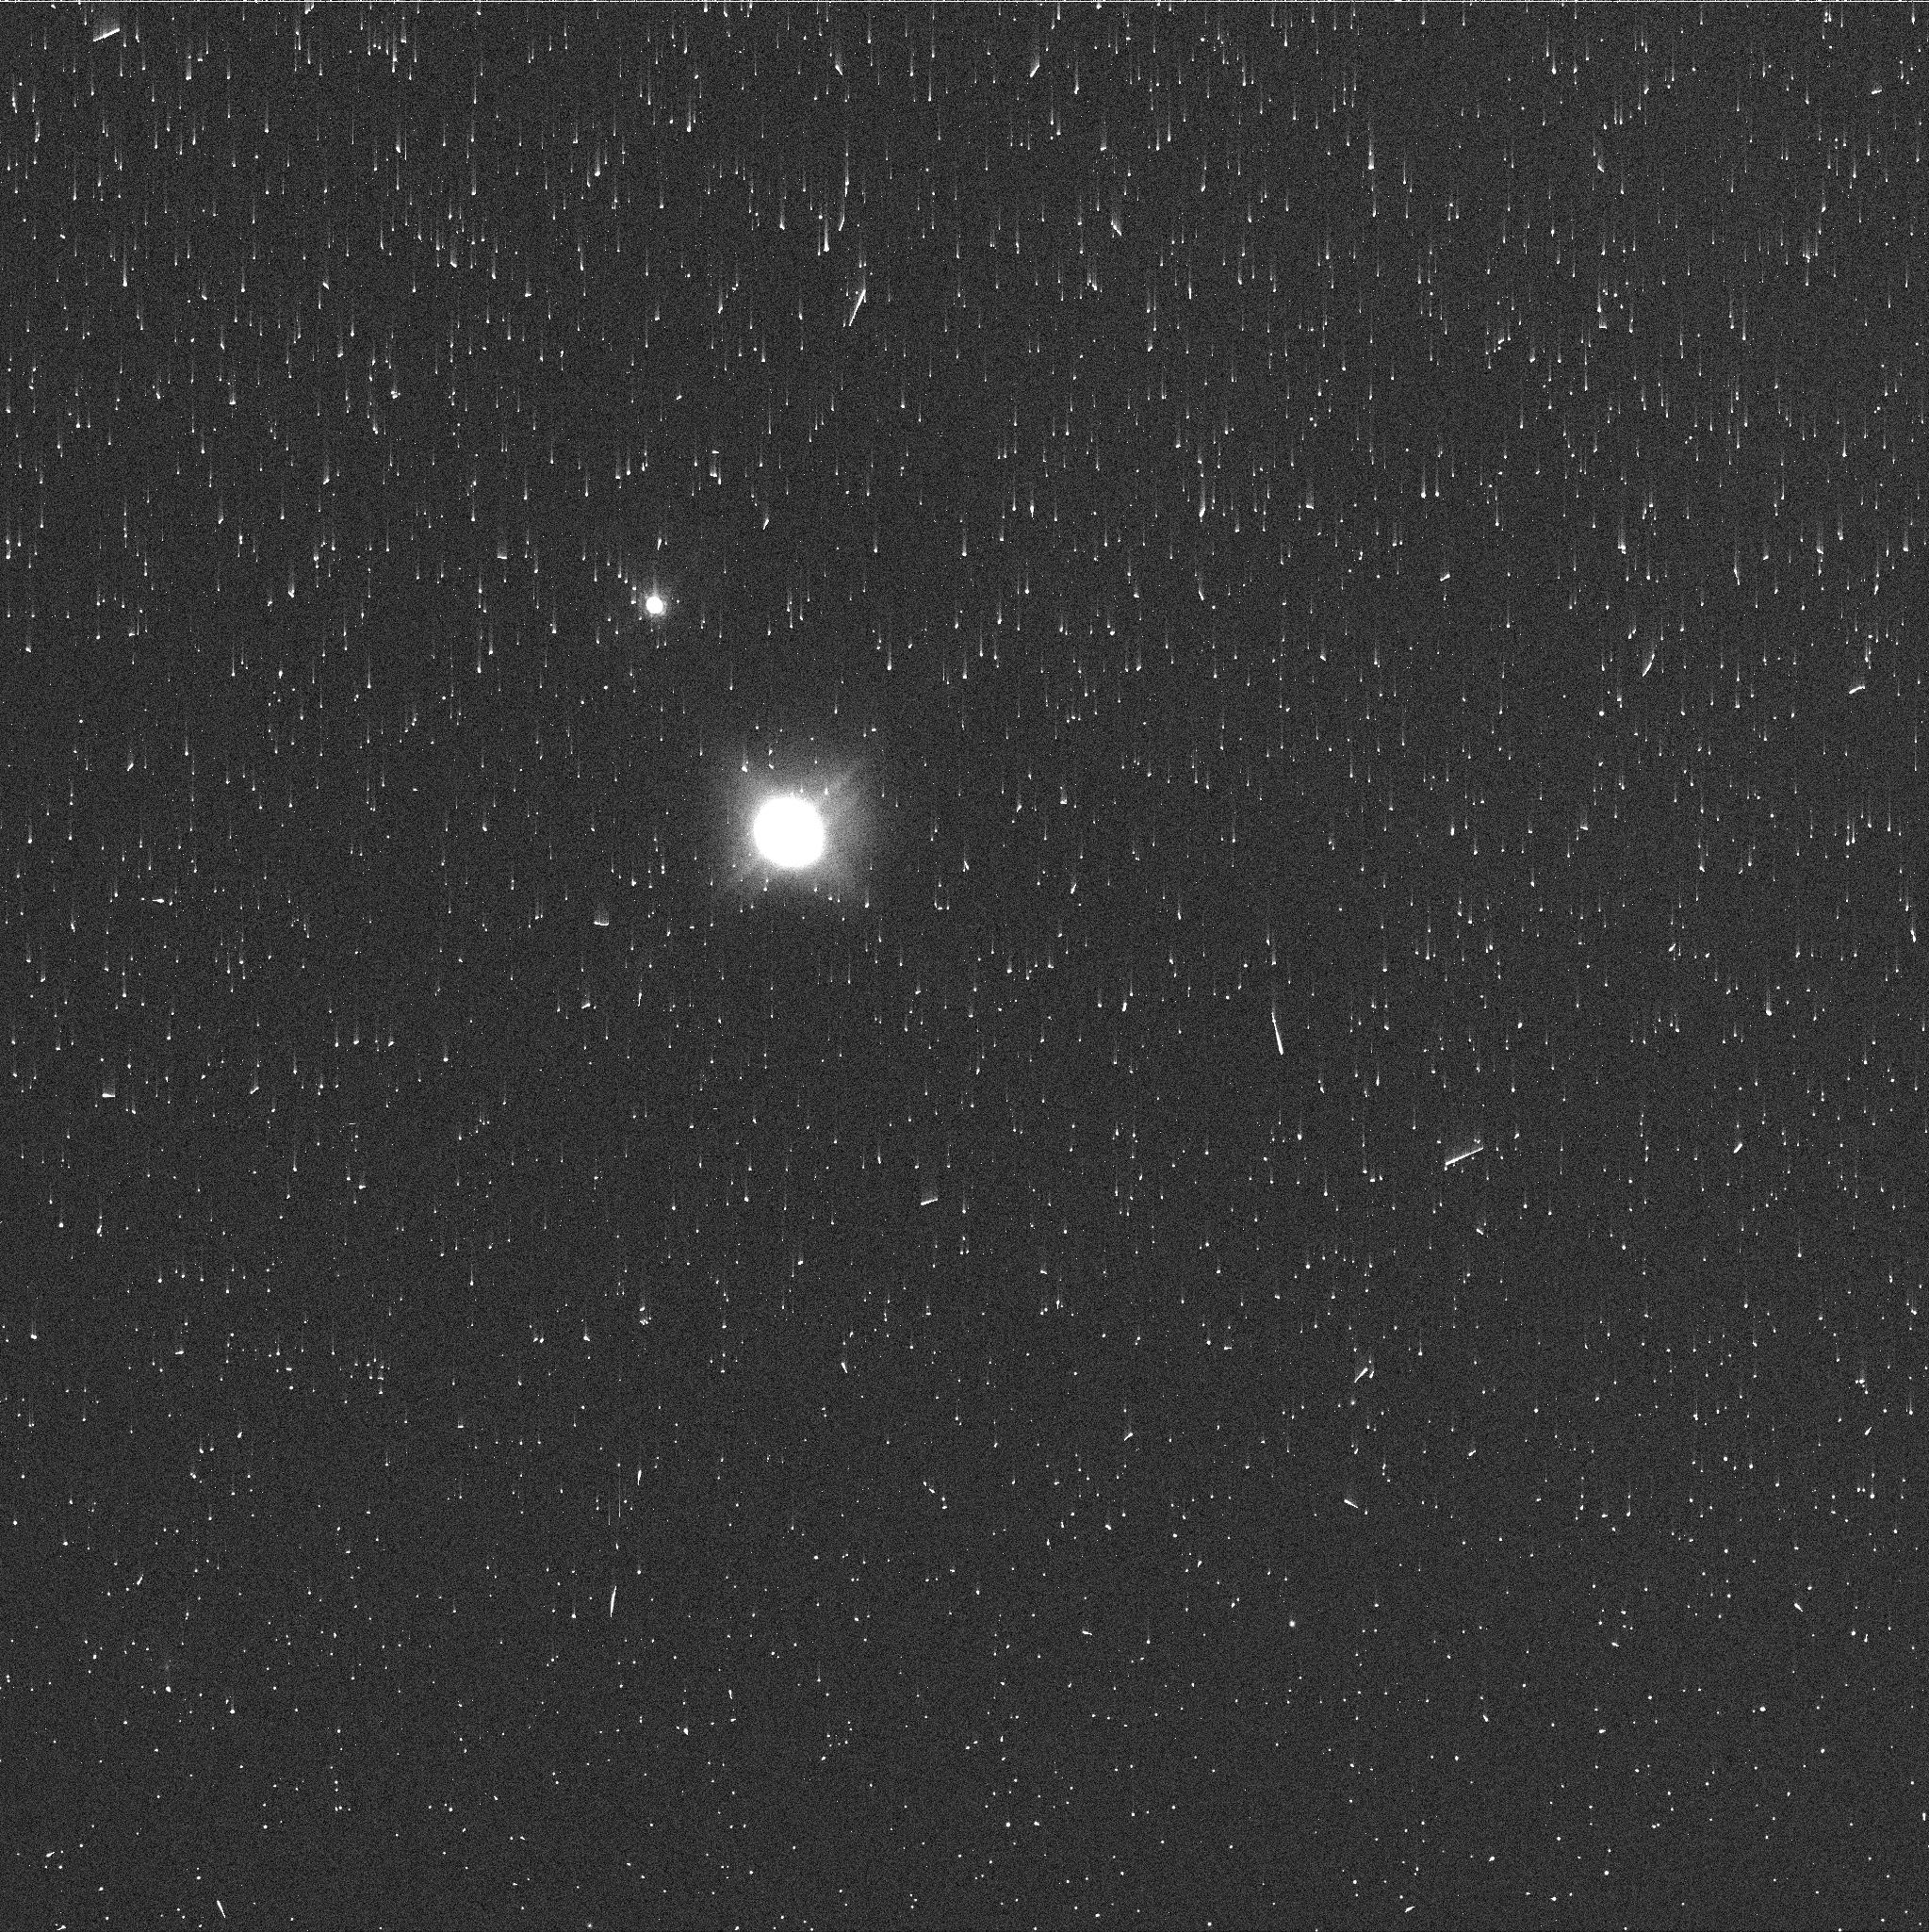
Target: NEPTUNE-SDS-2015
Instrument: WFC3/UVIS
Filter: FQ727N
Exposure: 2 min
Observation ID: id3z03axq

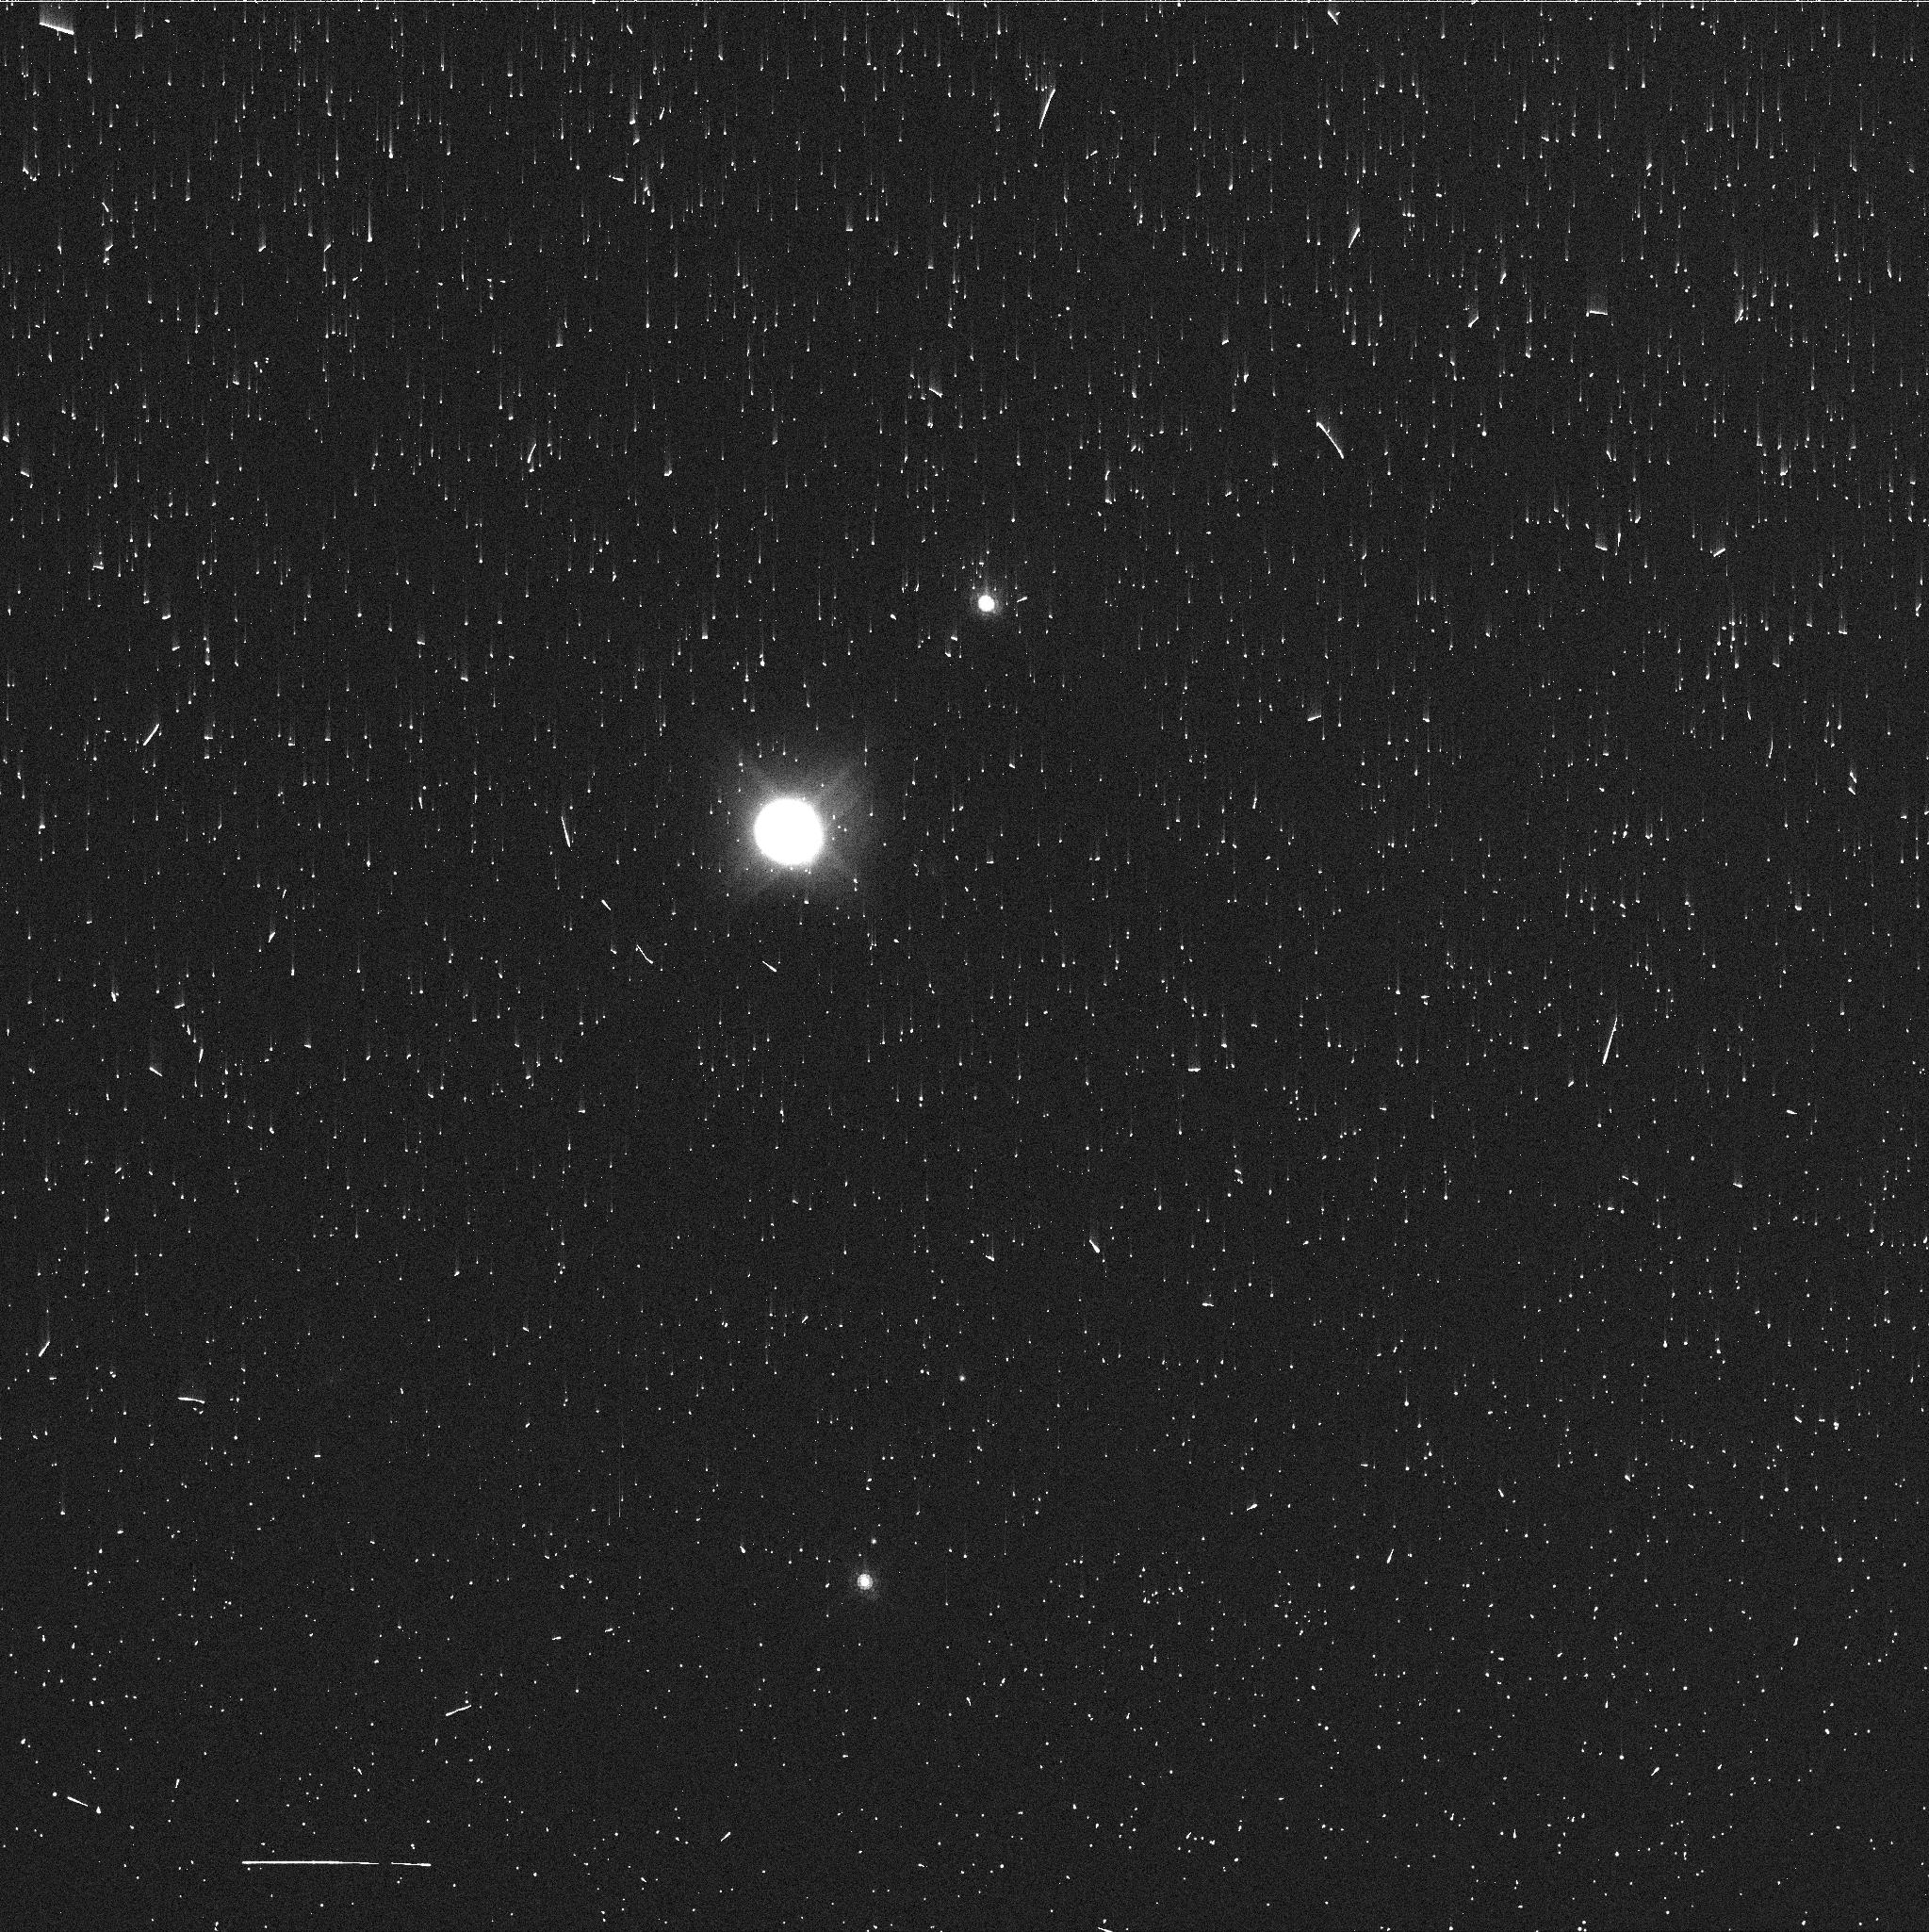
Target: NEPTUNE-SDS-2015
Instrument: WFC3/UVIS
Filter: FQ727N
Exposure: 2 min
Observation ID: id3z02tlq

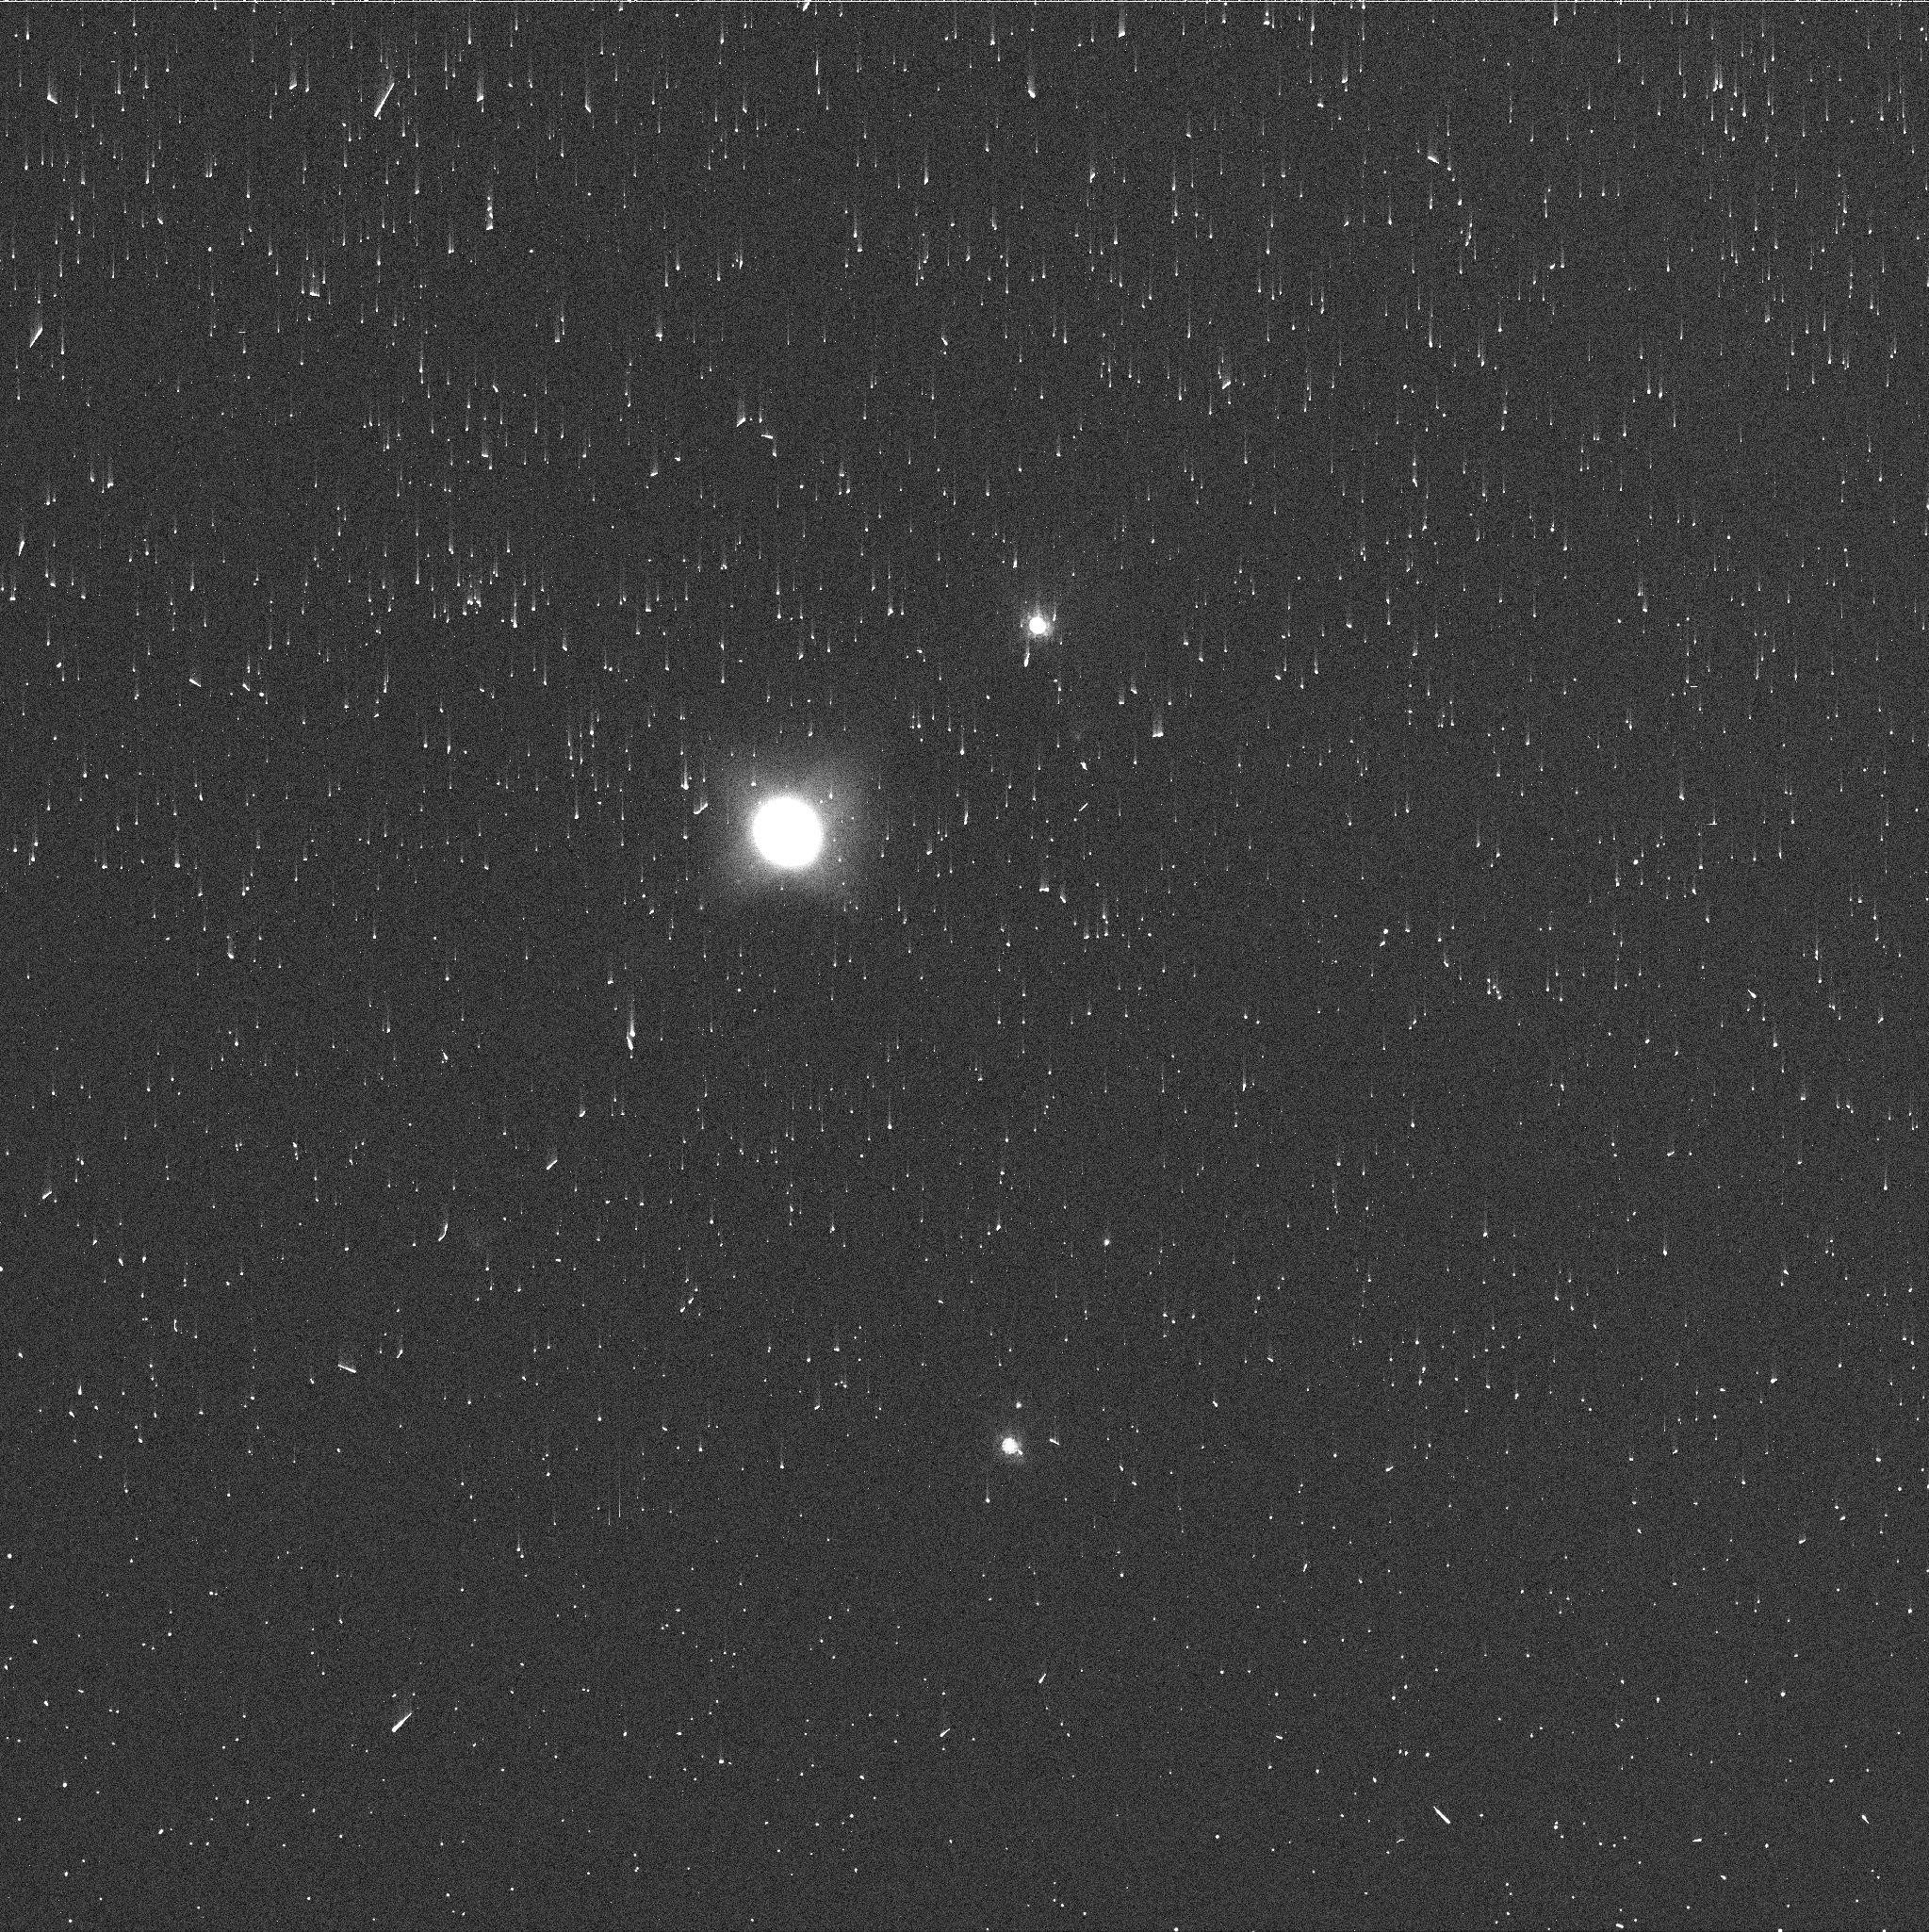
Target: NEPTUNE-SDS-2015
Instrument: WFC3/UVIS
Filter: FQ727N
Exposure: 2 min
Observation ID: id3z01req

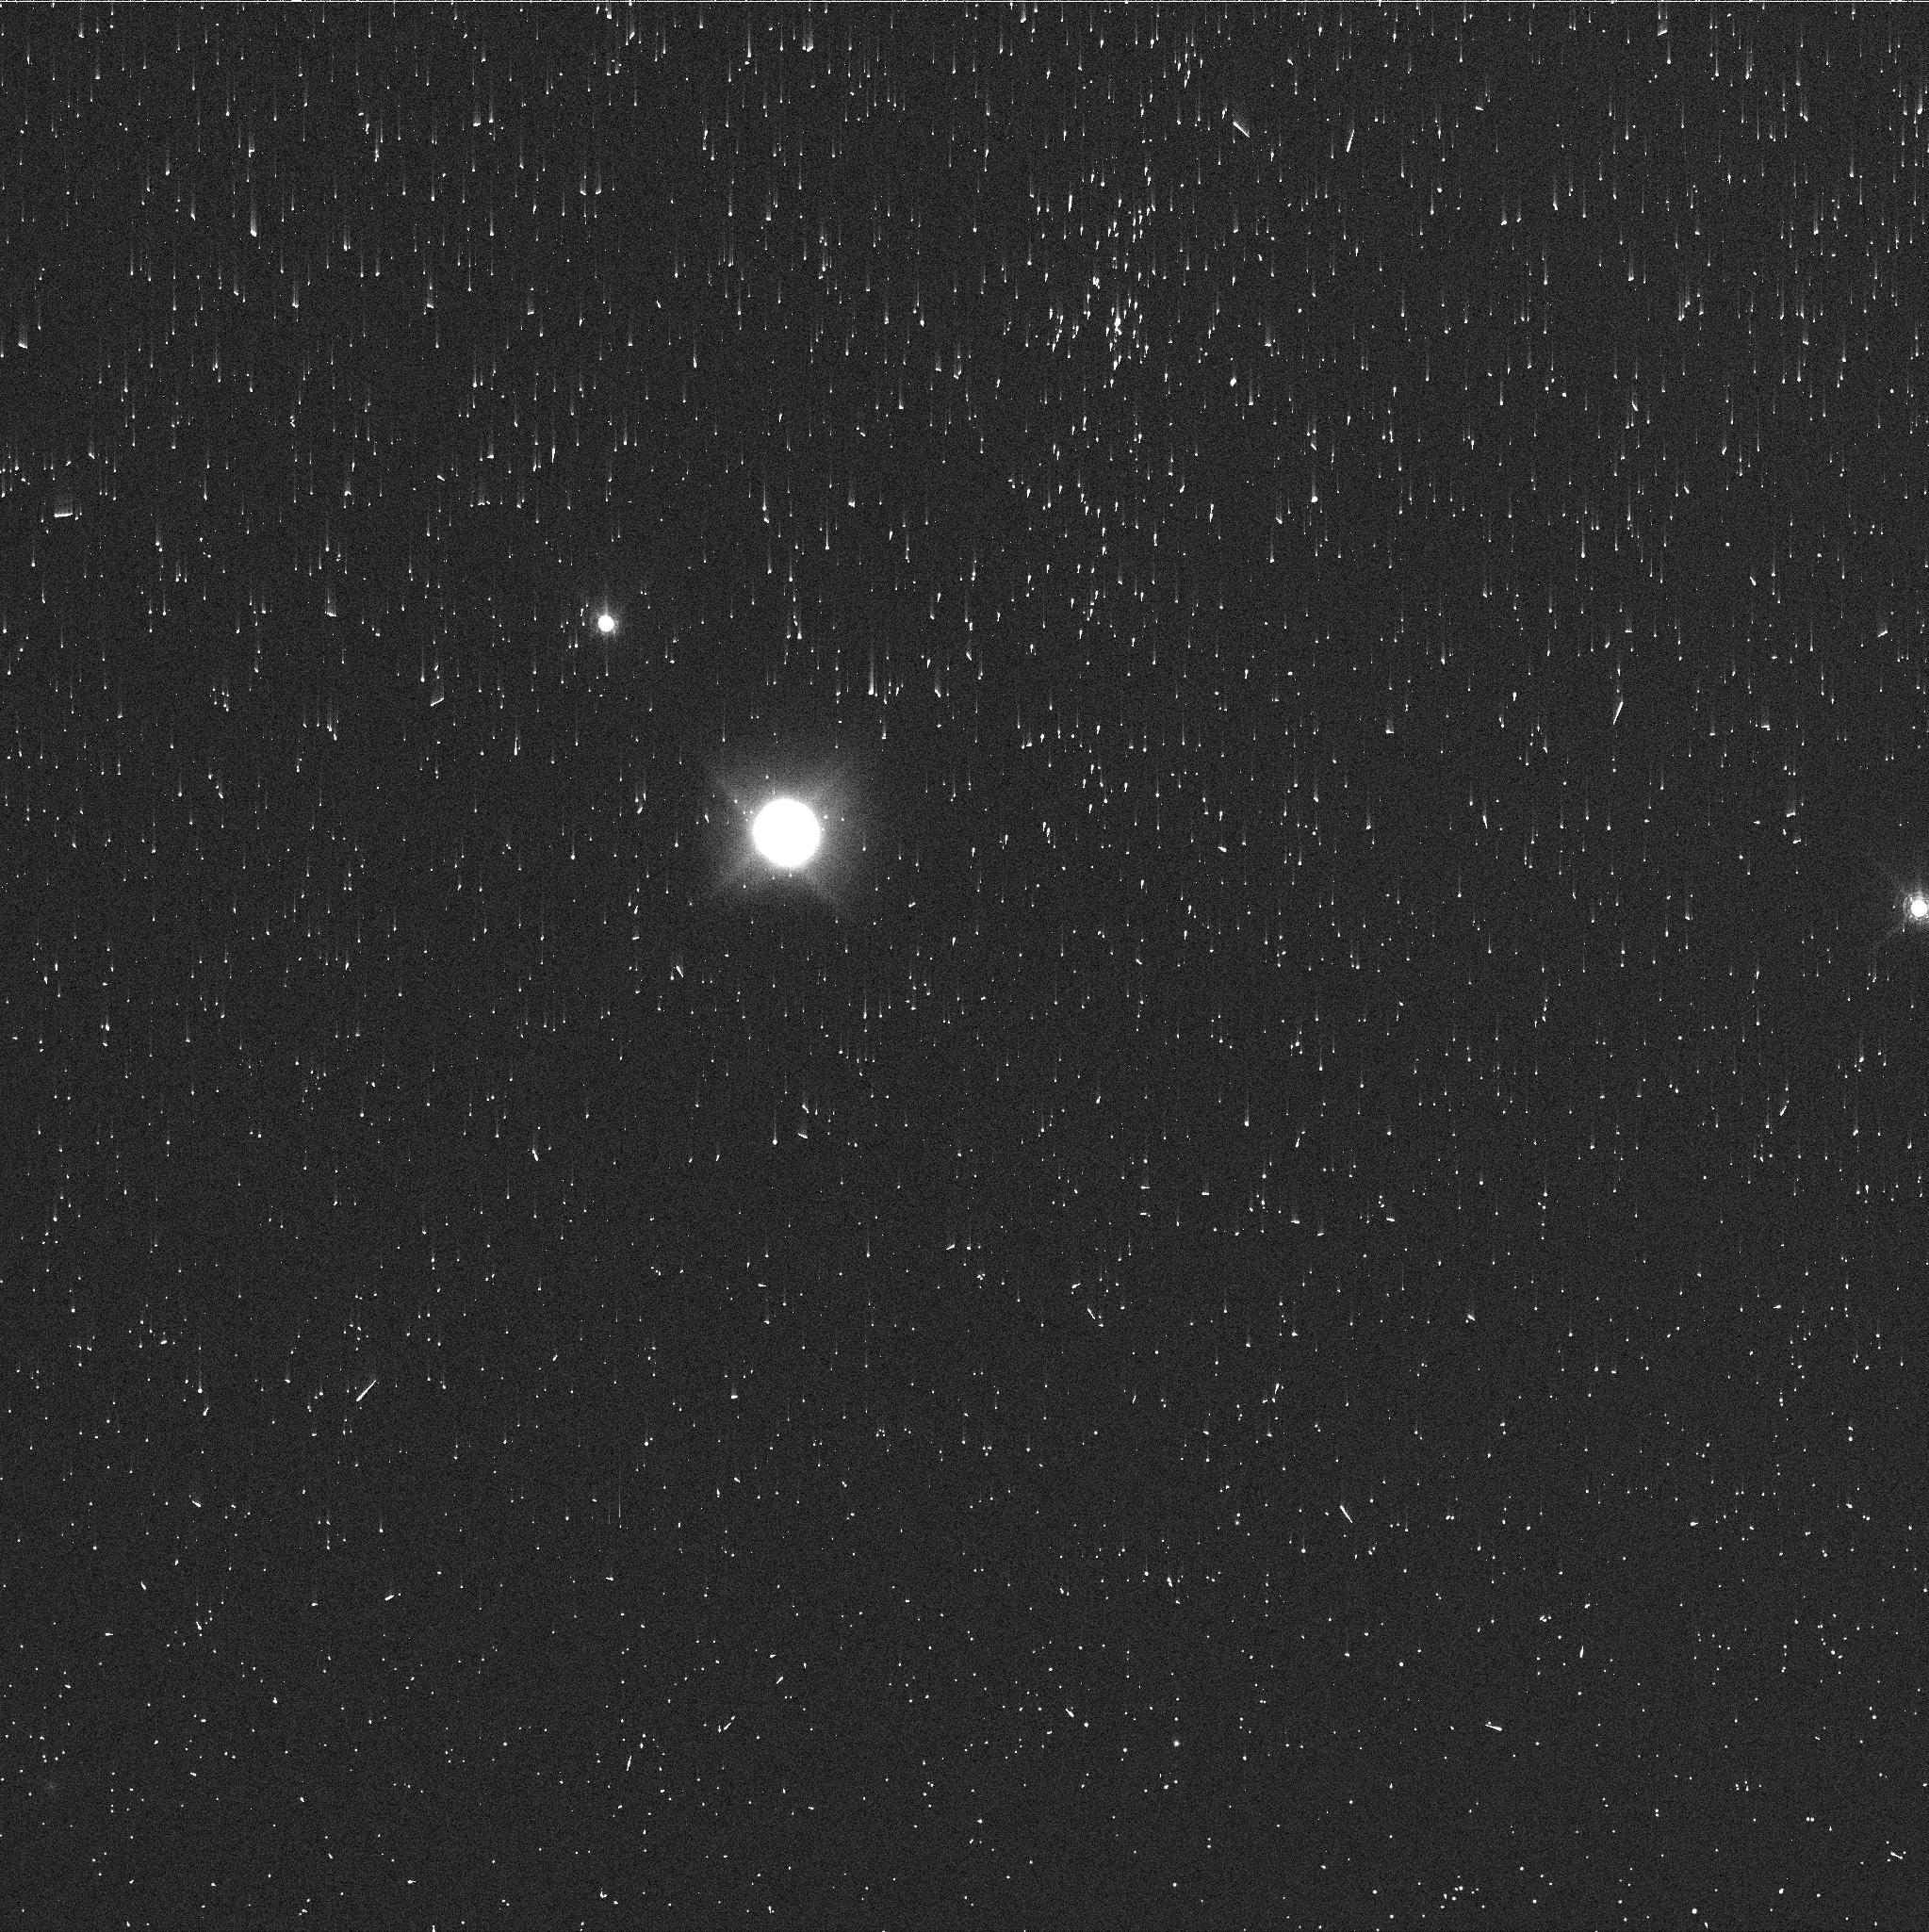
Target: NEPTUNE-SDS-2015
Instrument: WFC3/UVIS
Filter: FQ727N
Exposure: 2 min
Observation ID: id3z04cvq

A New Dark Vortex (PI: Wong, Michael H.)

A bright, unusually long-lived outburst of cloud activity on Neptune was observed in 2015. This led to speculation about whether the clouds were convective in nature, or bright companions to an unseen dark vortex (similar to the Great Dark Spot studied in detail by Voyager 2). HST OPAL images at blue wavelengths finally answered this question by discovering a new dark vortex at 45 deg S. We call this feature SDS-2015, for "southern dark spot discovered in 2015." Dark vortices on Neptune are rare; SDS-2015 is only the fifth ever seen. All five were diverse in terms of size and shape, the distribution of bright companion clouds, and horizontal motions (oscillations and drifts). The drift of these vortices is highly sensitive to horizontal and vertical wind shear, making them valuable probes into the structure of Neptune's atmospheric jets. We have traced oscillations in the longitudinal positions of bright companion clouds of SDS-2015, but a second epoch of HST imaging is needed to measure latitudinal motion of the dark vortex itself. Only HST can image dark vortices on Neptune. Ground-based facilities lack the resolution to detect these low-contrast features at blue optical wavelengths, while infrared observations don't detect the dark spots themselves, only their bright companion features. We propose observations of SDS-2015, in order to measure its size, drift rate, and aerosol structure, and to trace its temporal evolution. The observations will improve our understanding of the life cycle of neptunian vortices, of their influence on the surrounding atmosphere, and of the structure of planetary jets.